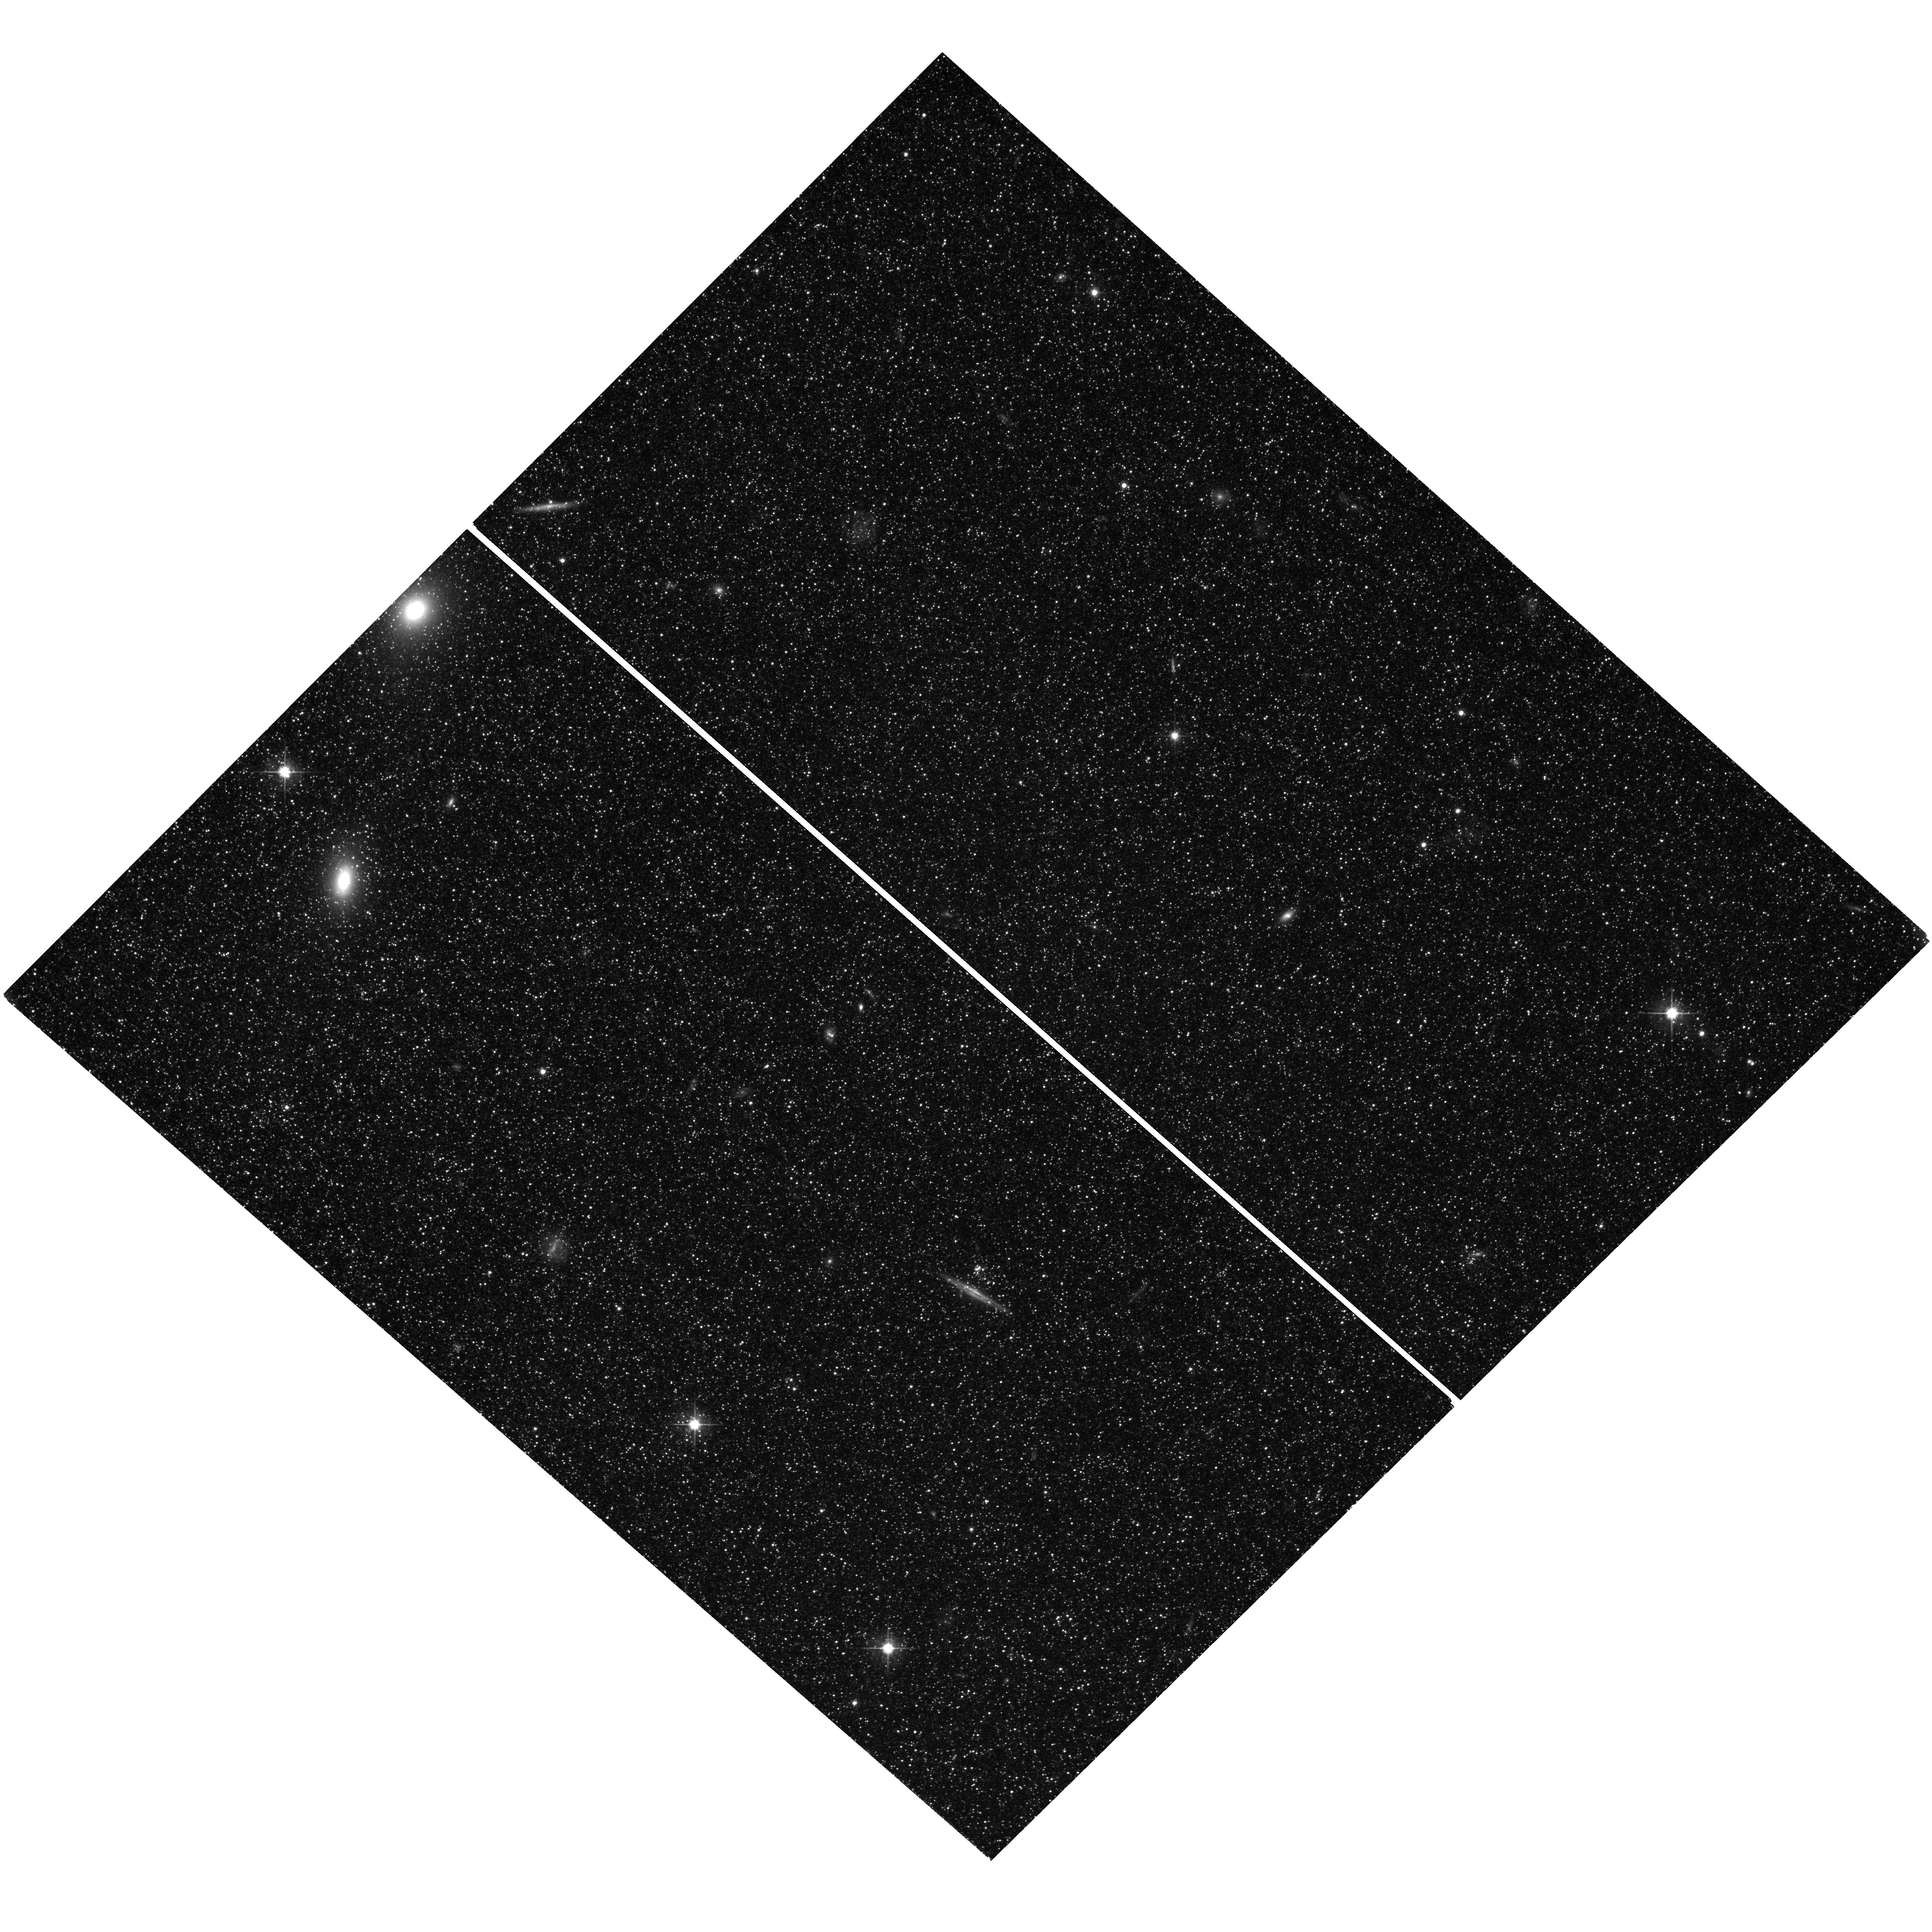
Target: field at RA 9.438°, Dec 40.163°. Instrument: WFC3/UVIS. Filter: F606W. Exposure: 2.1 h. Observation ID: hst_13018_02_wfc3_uvis_f606w_ic3a02

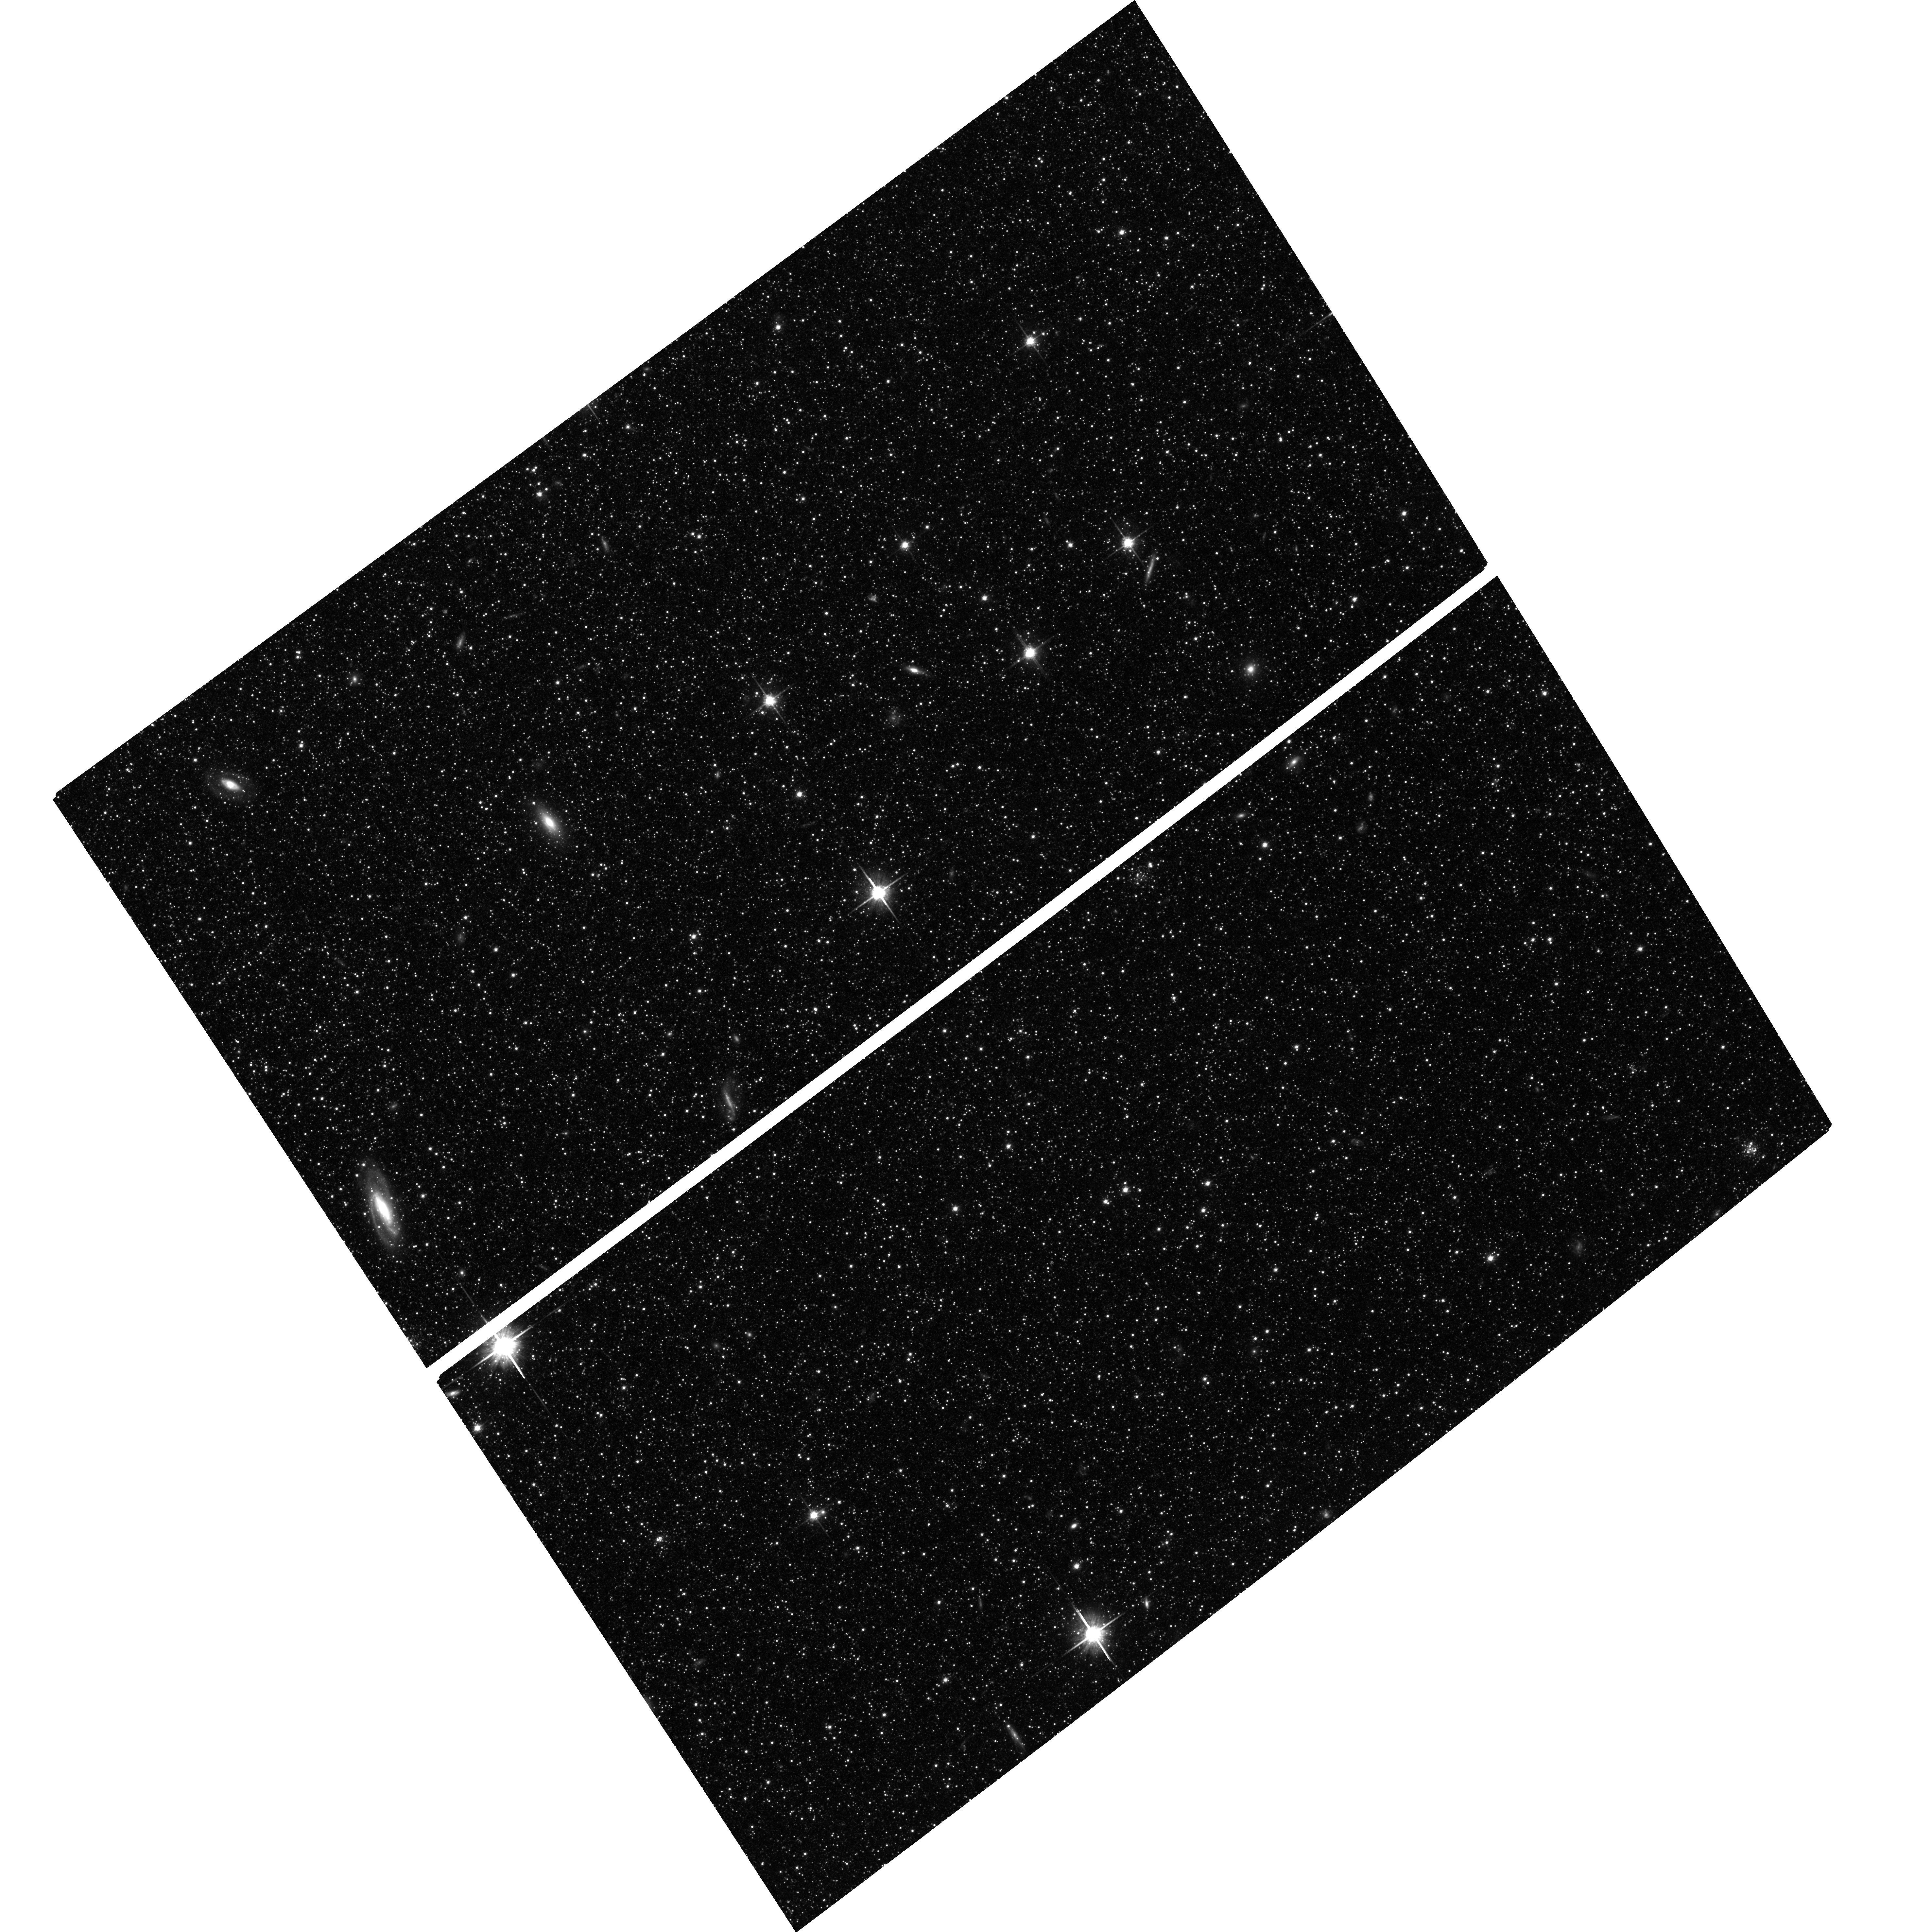
Target: M31-SW-DISK-23KPC. Instrument: ACS/WFC. Filter: F814W. Exposure: 2.7 h. Observation ID: hst_13018_08_acs_wfc_f814w_jc3a08

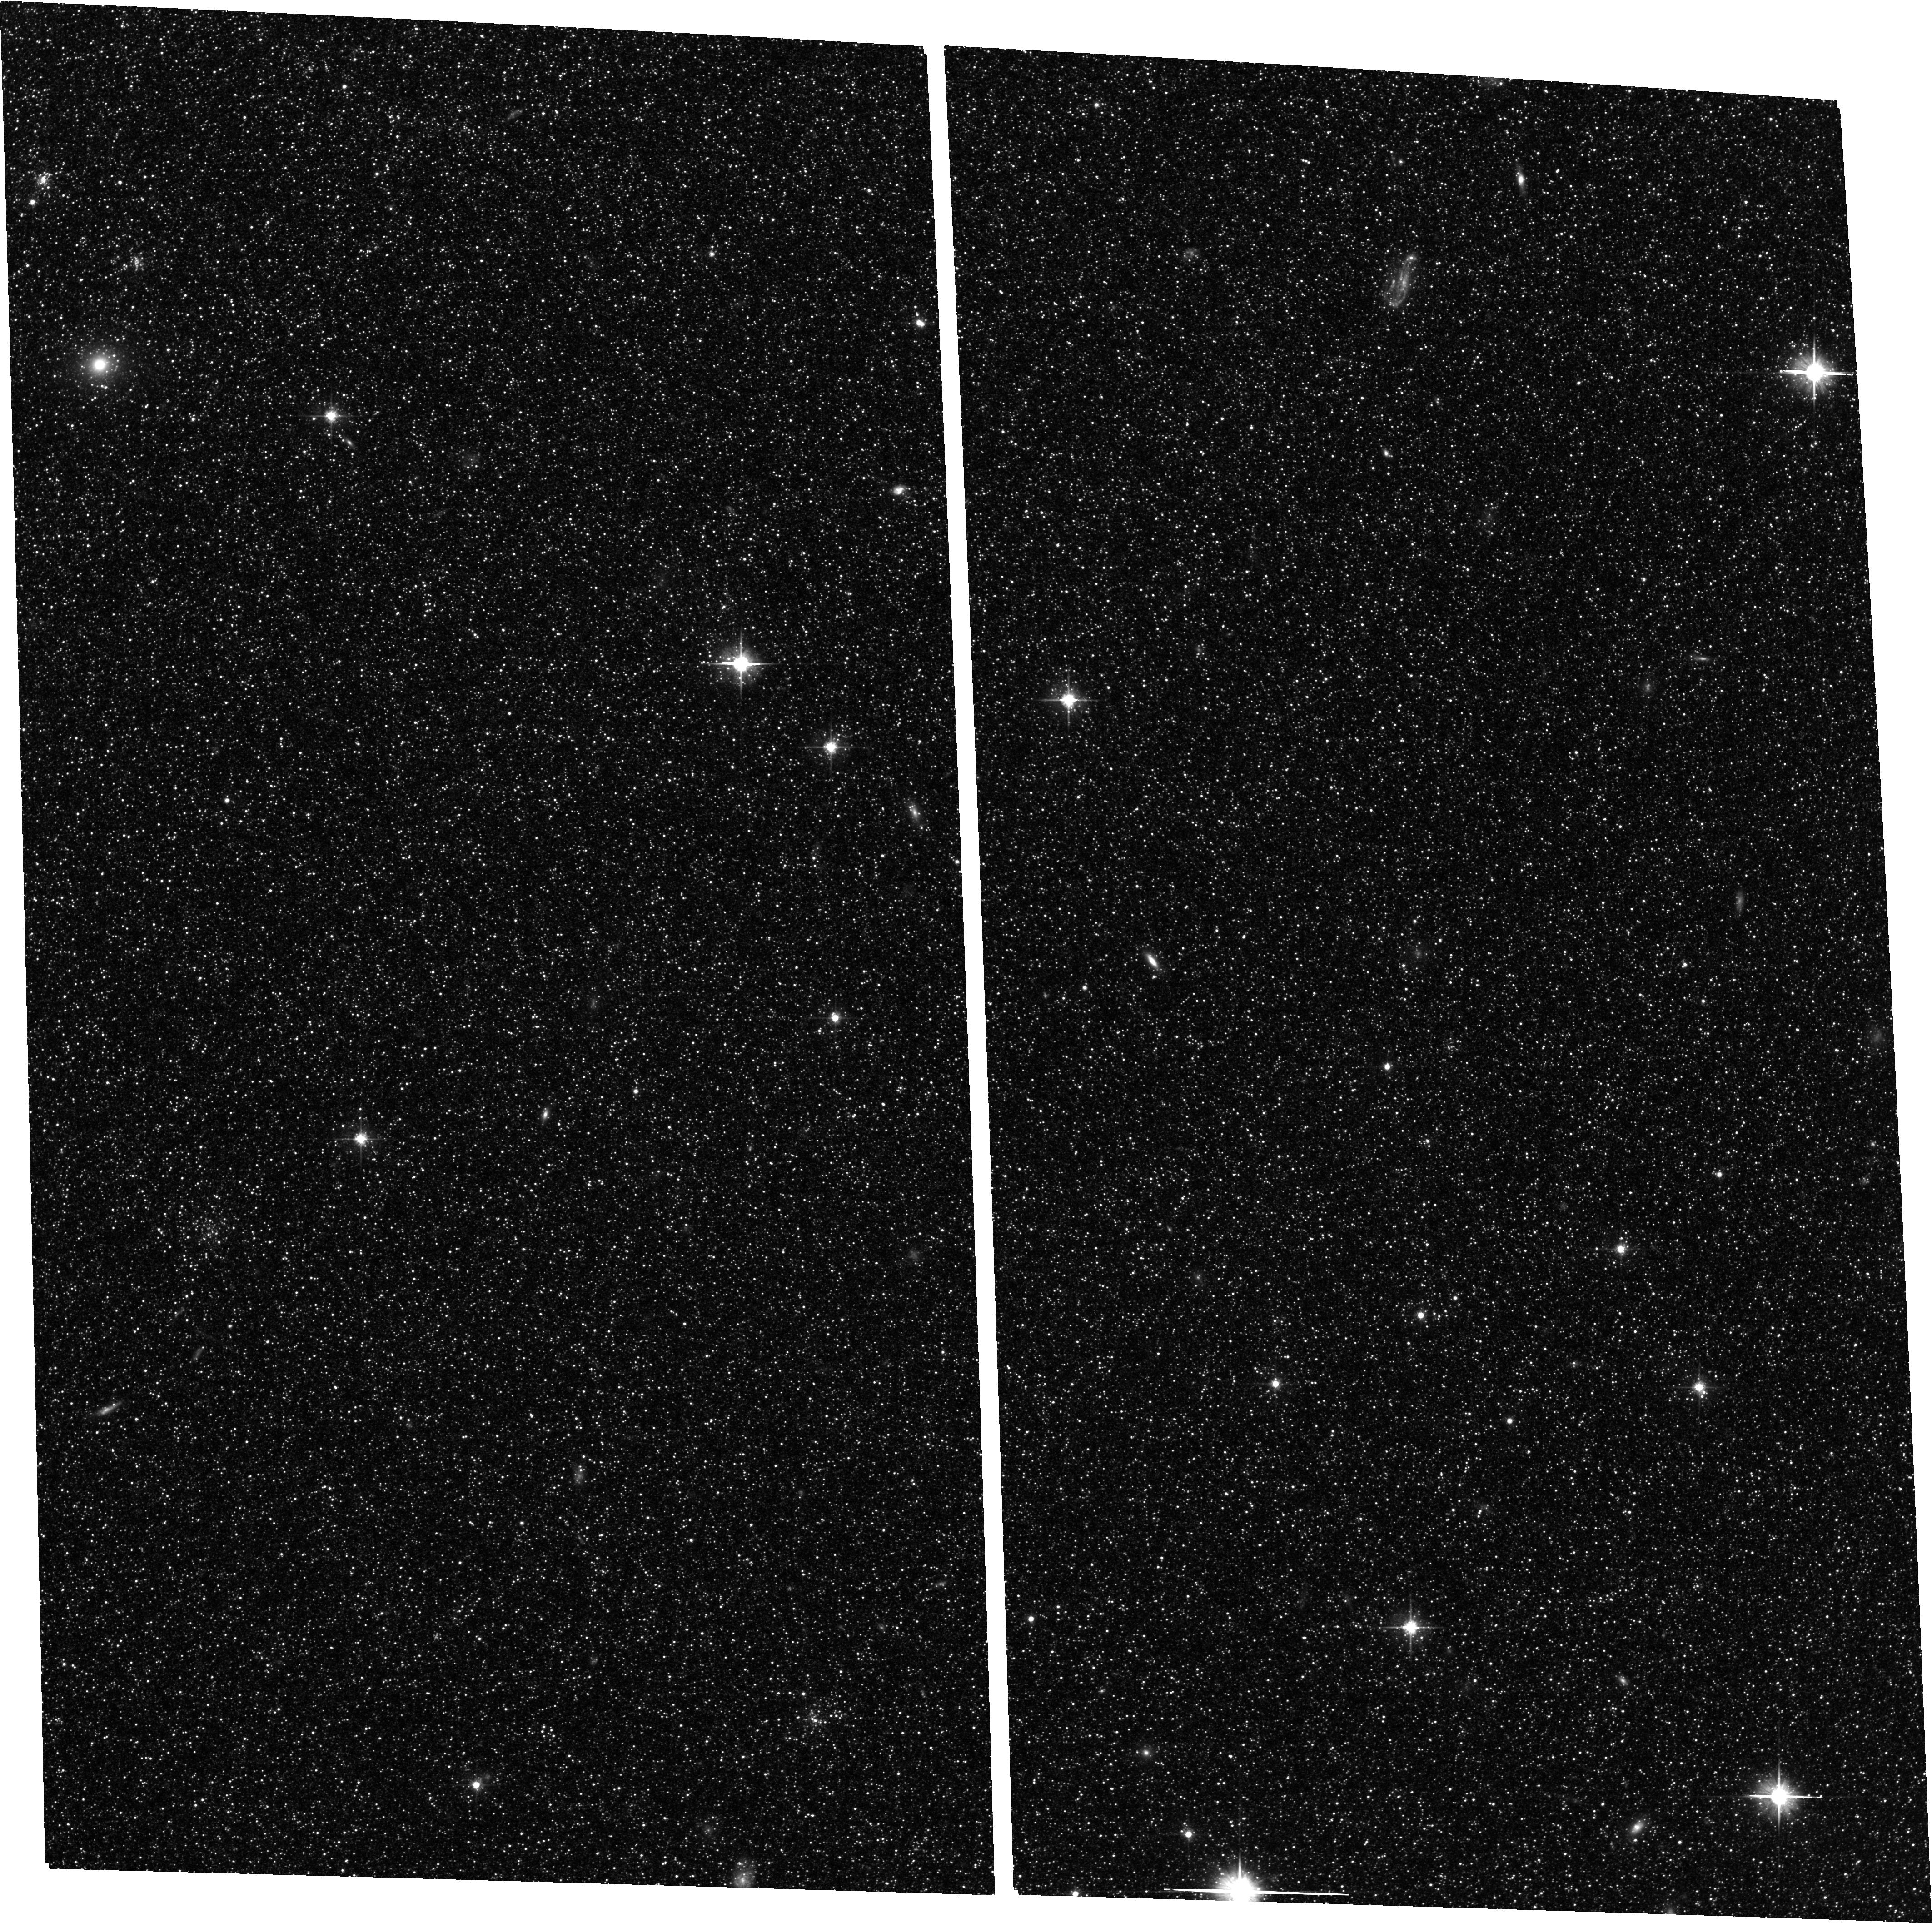
Target: M31-SW-DISK-20KPC. Instrument: ACS/WFC. Filter: F606W. Exposure: 2 h. Observation ID: hst_13018_02_acs_wfc_f606w_jc3a02

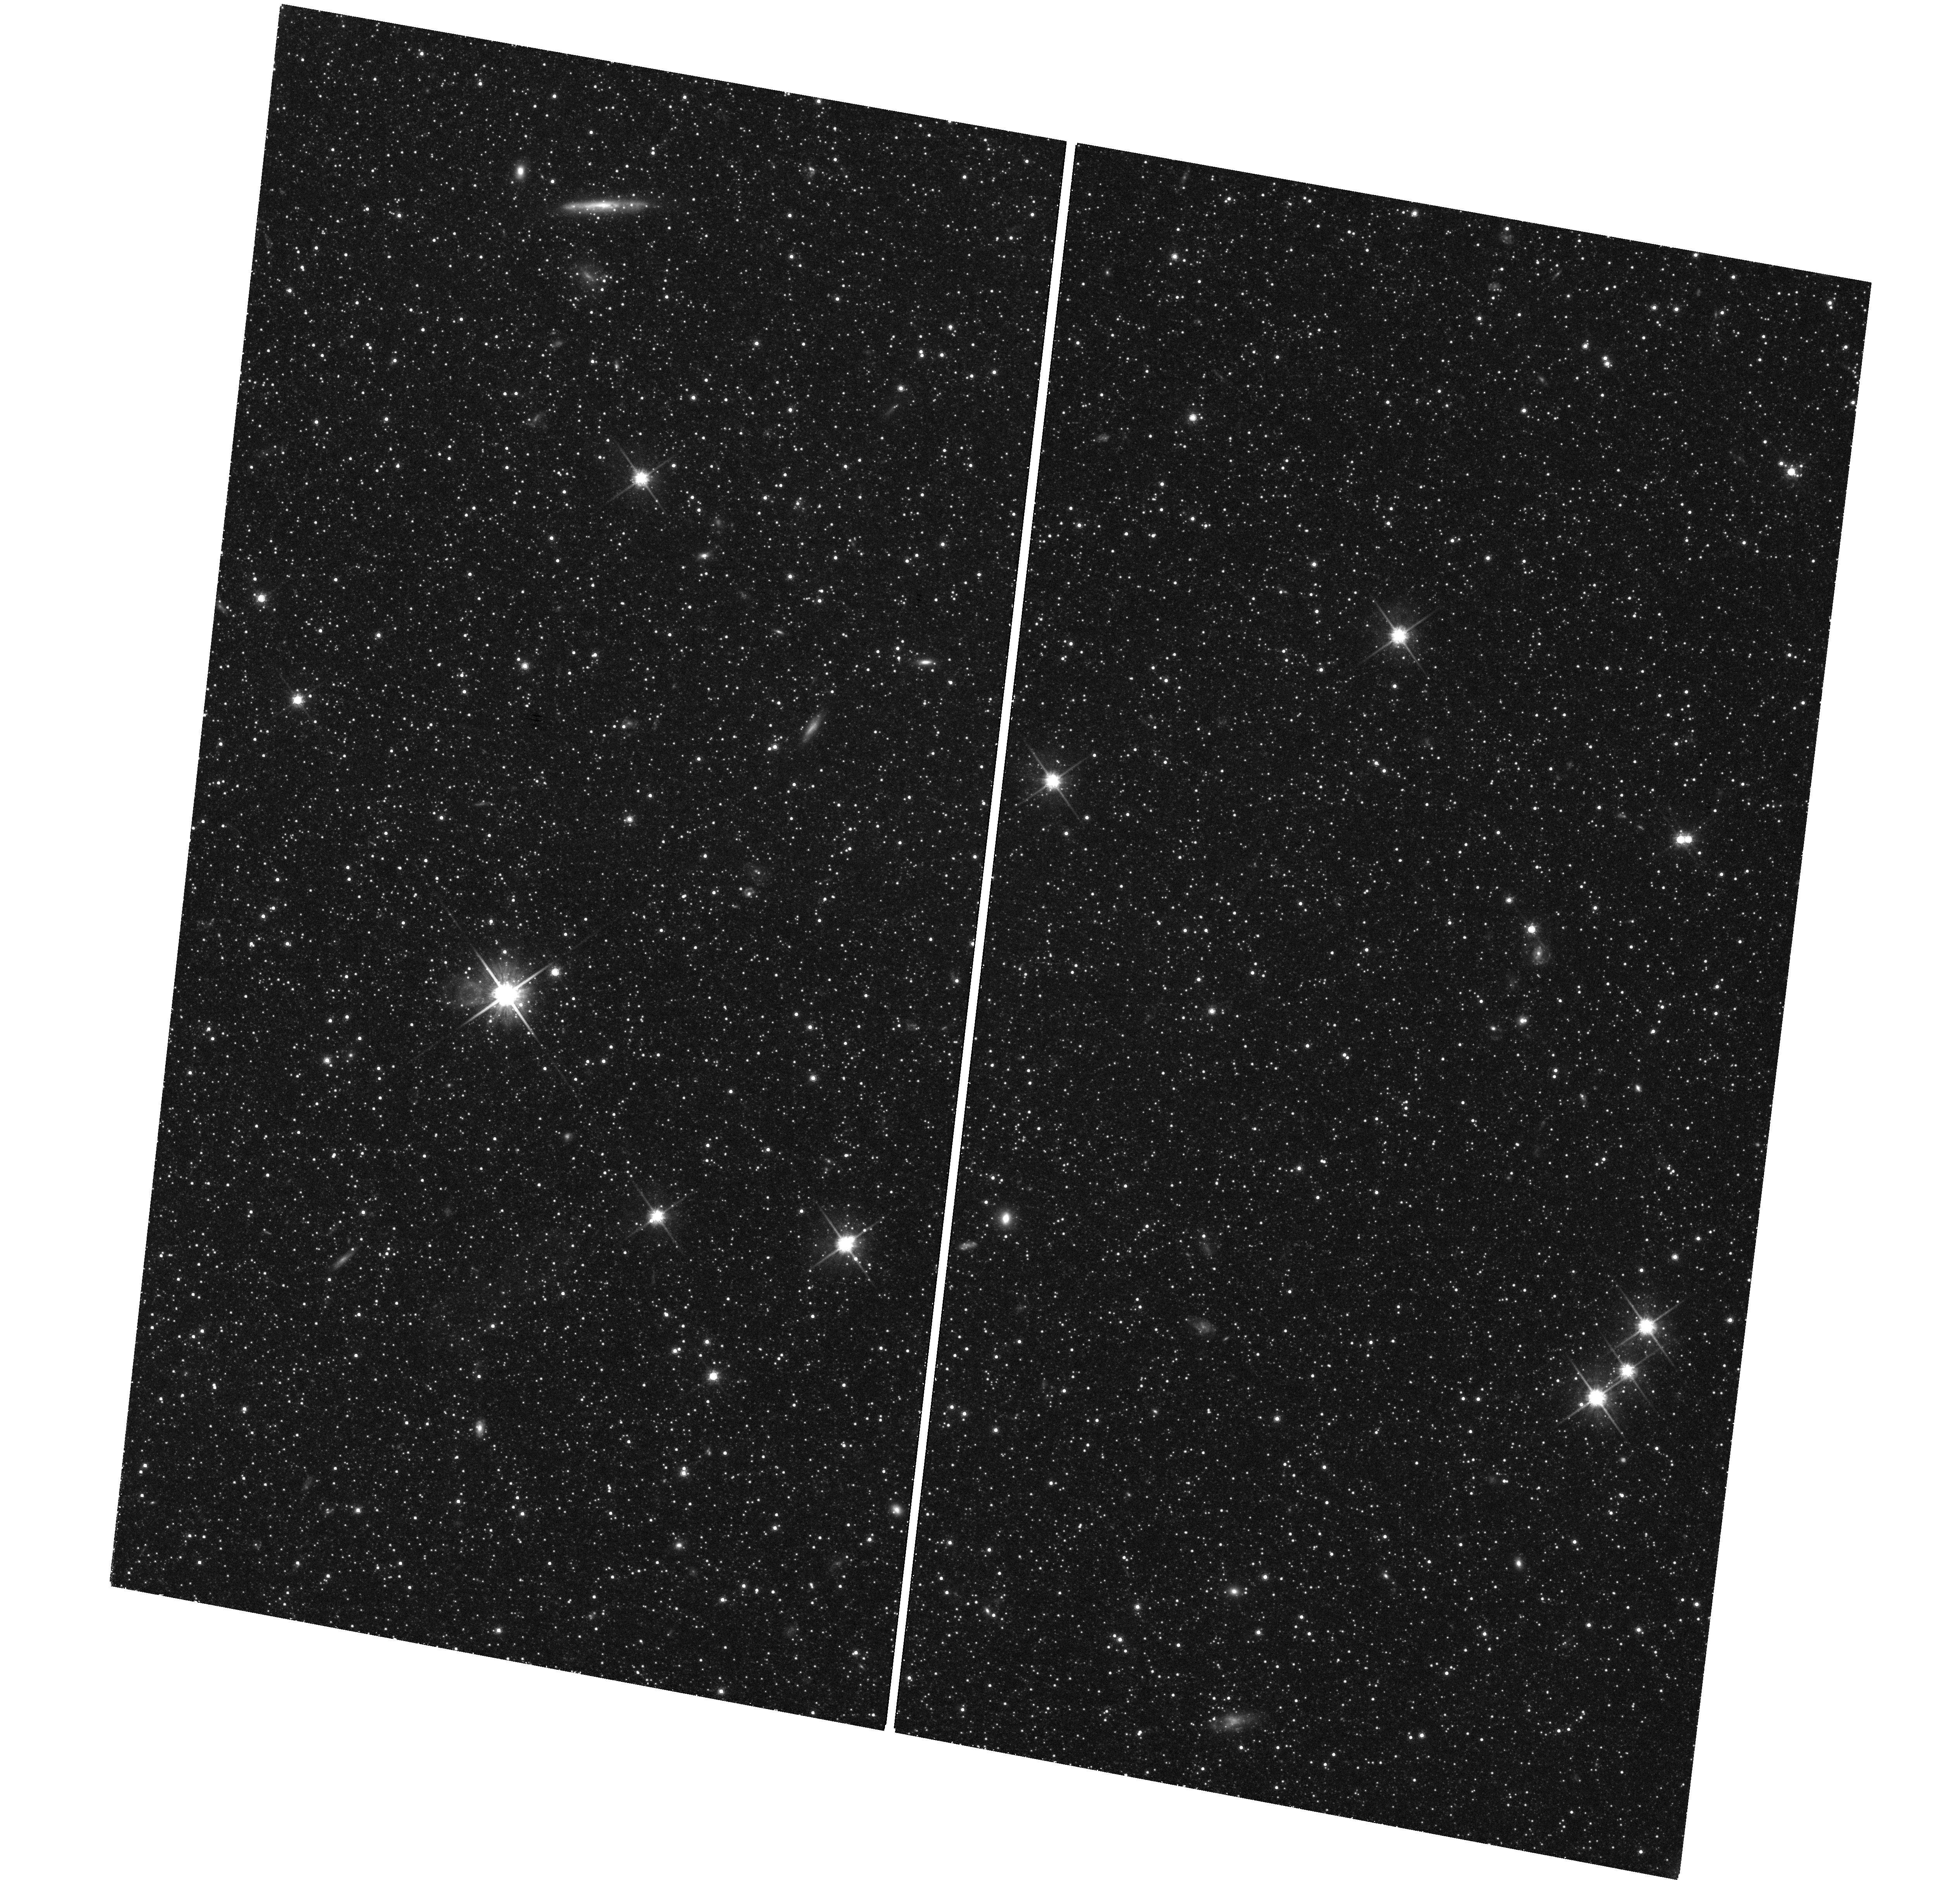
Target: field at RA 9.225°, Dec 39.887°. Instrument: WFC3/UVIS. Filter: F814W. Exposure: 2 h. Observation ID: hst_13018_07_wfc3_uvis_f814w_ic3a07

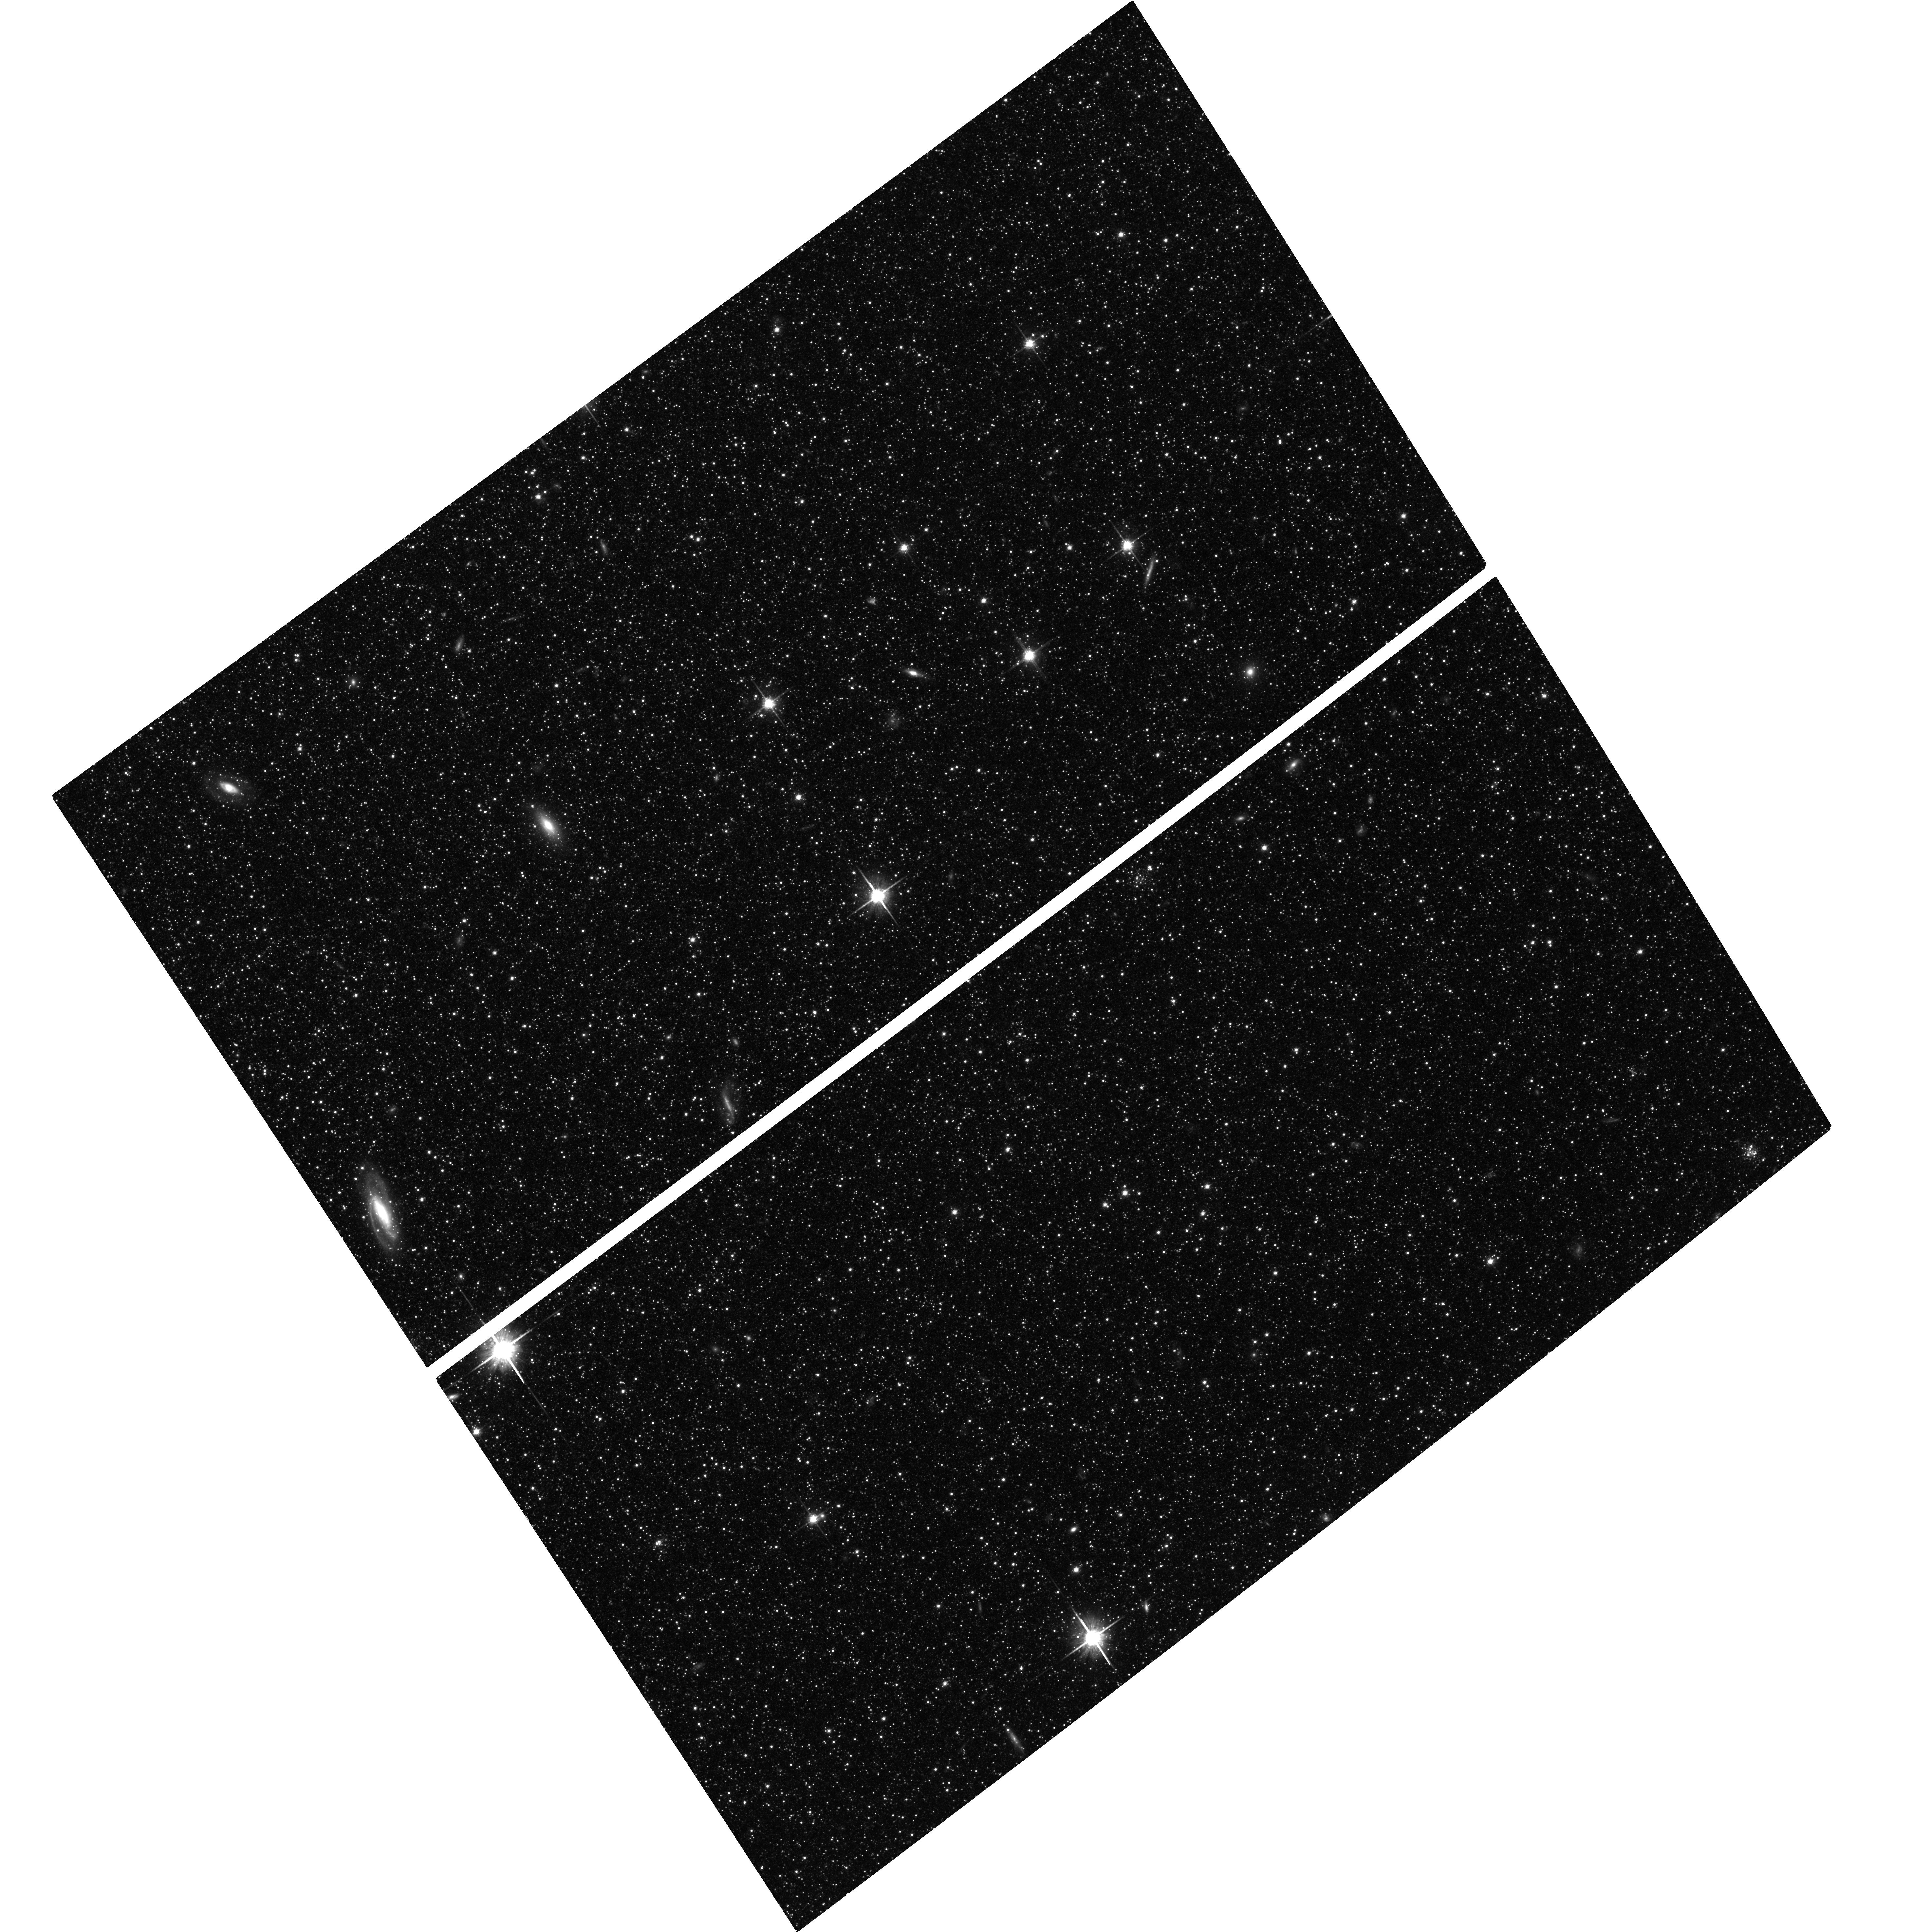
Target: M31-SW-DISK-23KPC. Instrument: ACS/WFC. Filter: F814W. Exposure: 2 h. Observation ID: hst_13018_07_acs_wfc_f814w_jc3a07

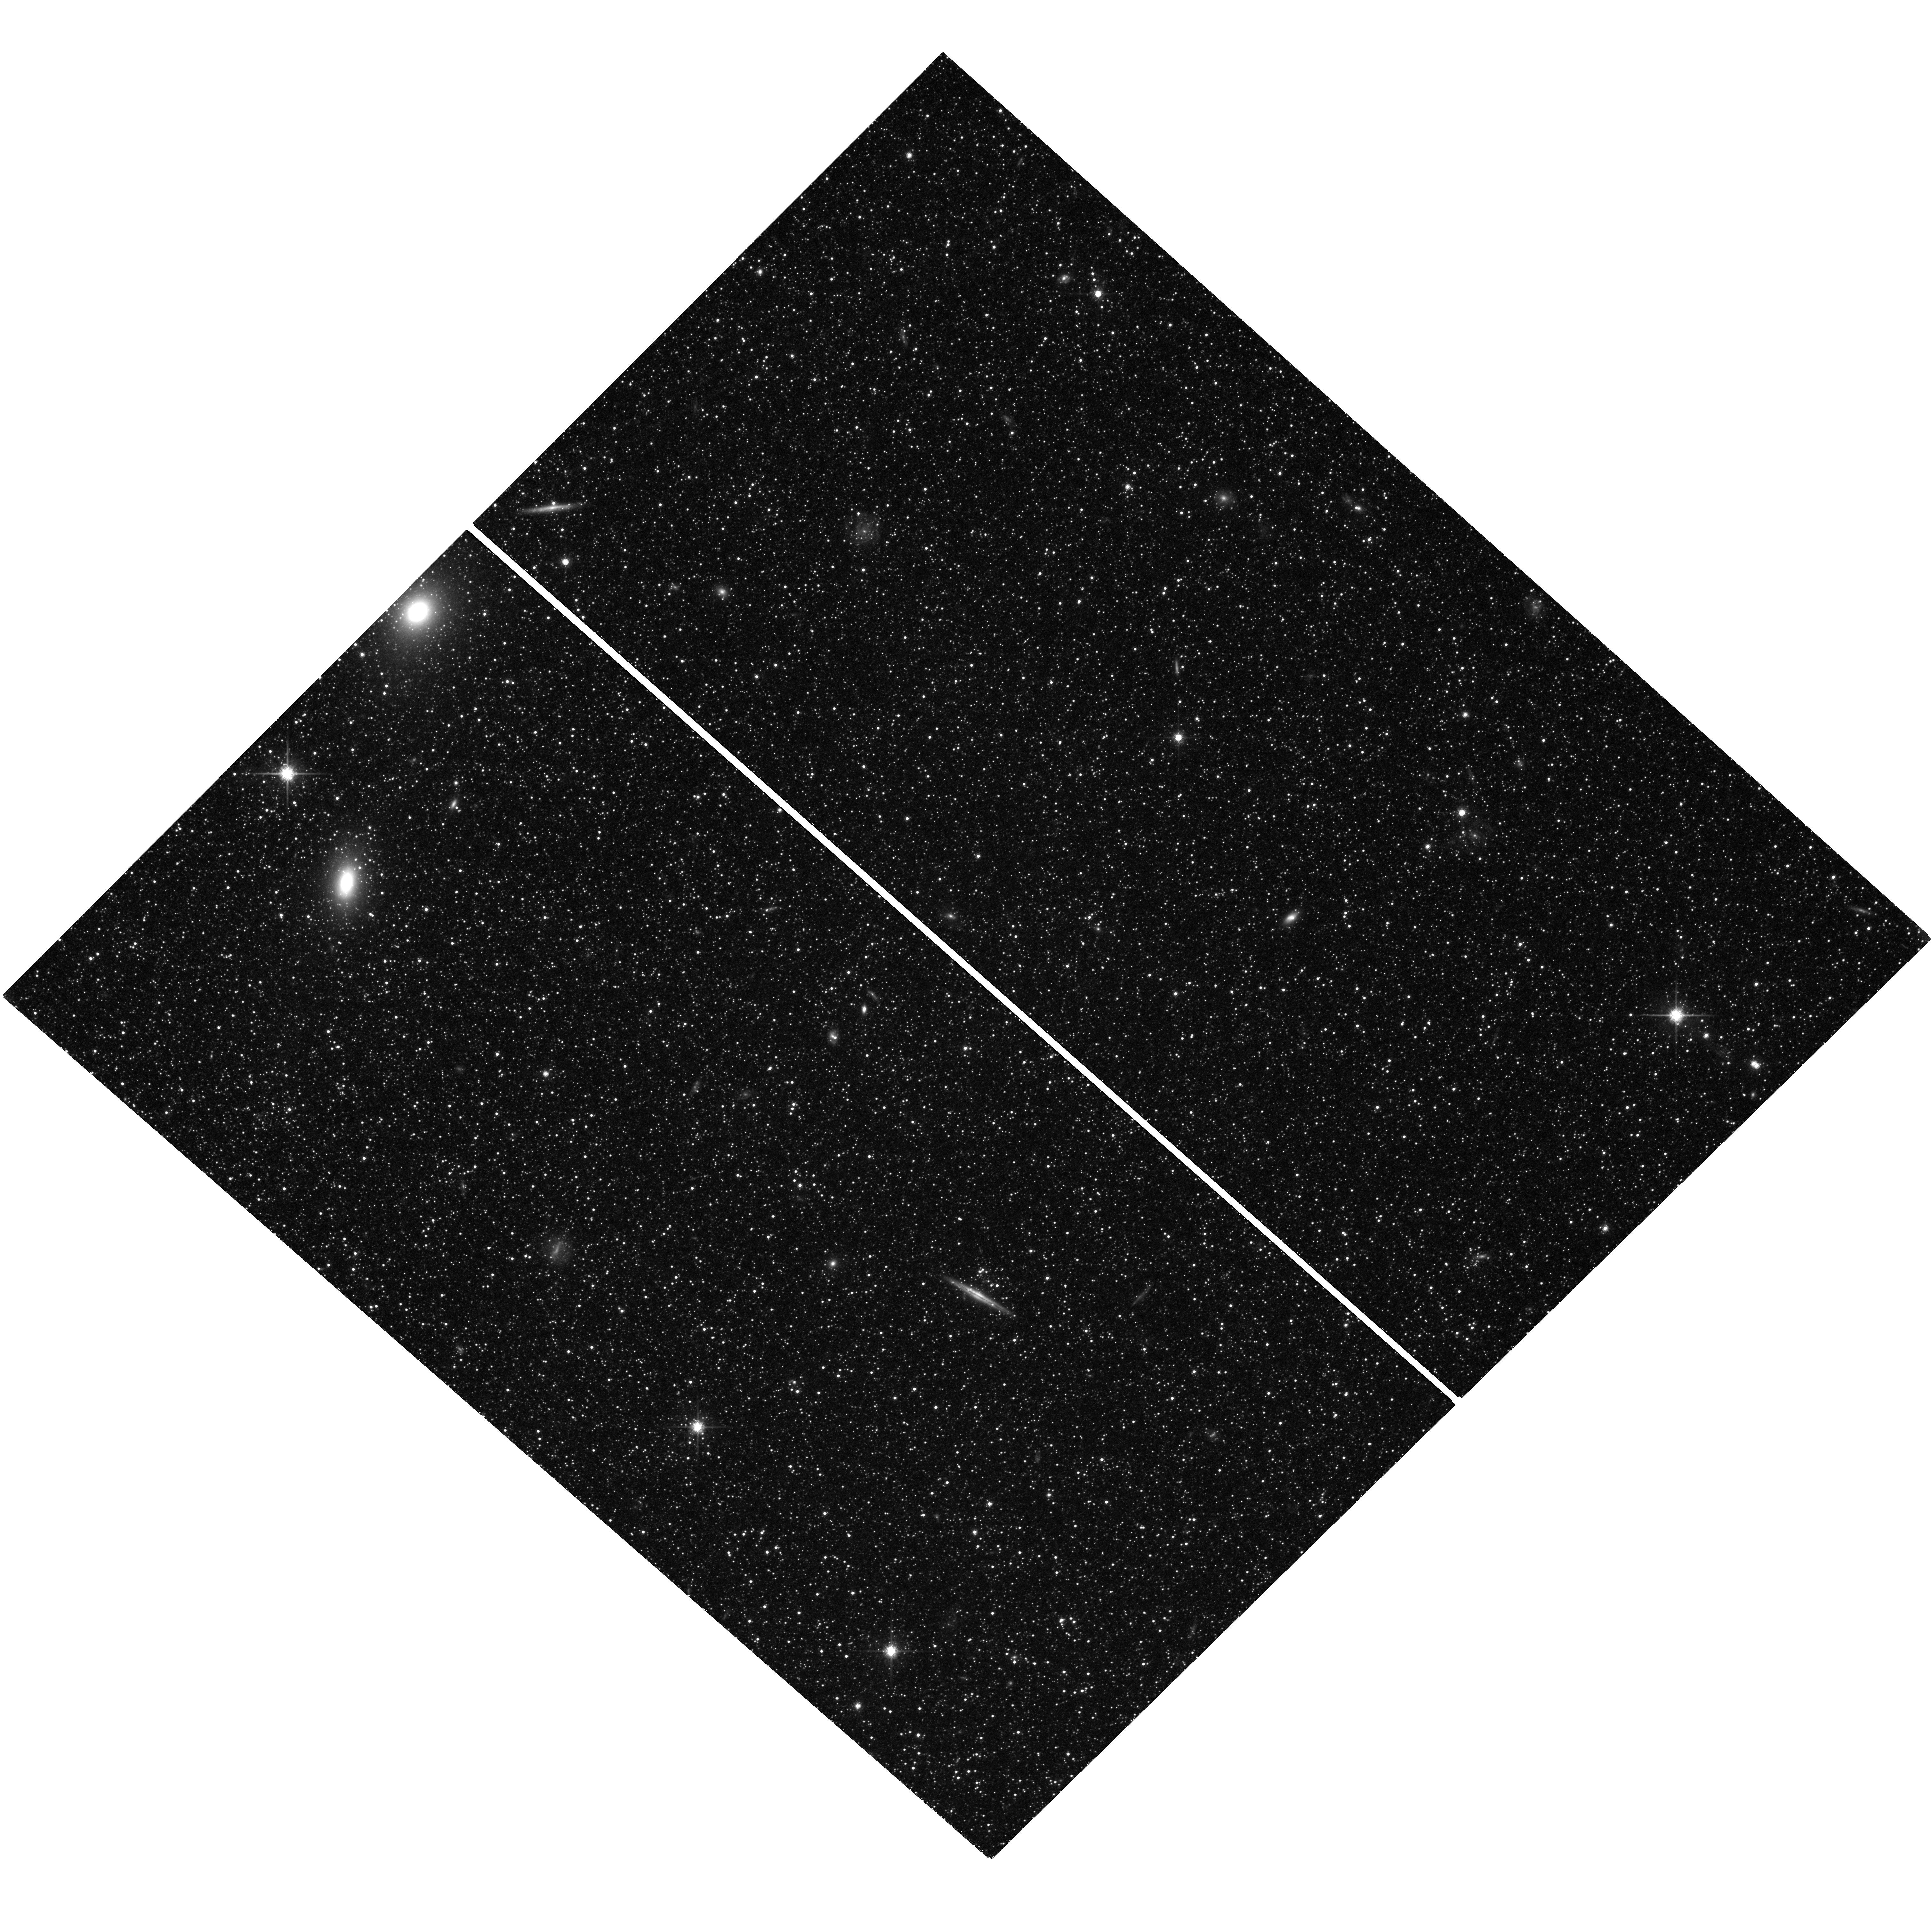
Target: field at RA 9.438°, Dec 40.163°. Instrument: WFC3/UVIS. Filter: F814W. Exposure: 2.1 h. Observation ID: hst_13018_03_wfc3_uvis_f814w_ic3a03

Deciphering the Assembly History of Galactic Disks: The Resolved Record in the Outer Disk of M31 (PI: Ferguson, Annette)

Disk galaxies account for a sizeable fraction of the stellar mass in the Universe yet the details of their formation and evolution are poorly understood. Measurements of the radial star formation and chemical enrichment histories across disks provide key constraints on models and are made with the highest precision in nearby systems where stellar populations can be resolved into individual stars. In a previous cycle, we obtained deep HST/ACS observations of a field at 26 kpc in M31’s outer disk which we have used to reconstruct the star formation history back to early epochs. Our results are fascinating -- star formation at this location proceeded at a near constant rate until 5 Gyr ago when there was a rapid decline in activity followed by a short intense burst. This burst, centered at 2 Gyr, created ~25% of the stellar mass and coincides with a sharp drop in metallicity, highly suggestive of the inflow of metal-poor gas. Dynamical models of the M31-M33 interaction favour ~2-3 Gyr ago as the last pericentric passage, when the systems were within ~50 kpc of each other. In order to firmly establish the role this interaction played in triggering star formation in M31’s outer disk, we request similar depth observations at two additional locations in order to determine if the behaviour derived from this single field is globally representative. Additionally, these pointings will span a considerable baseline over which to examine radial gradients in the old (> 5 Gyr) populations and, when combined with extant Keck radial velocities, will provide an exquisite dataset with which to test ideas about radial migration and disk galaxy assembly.